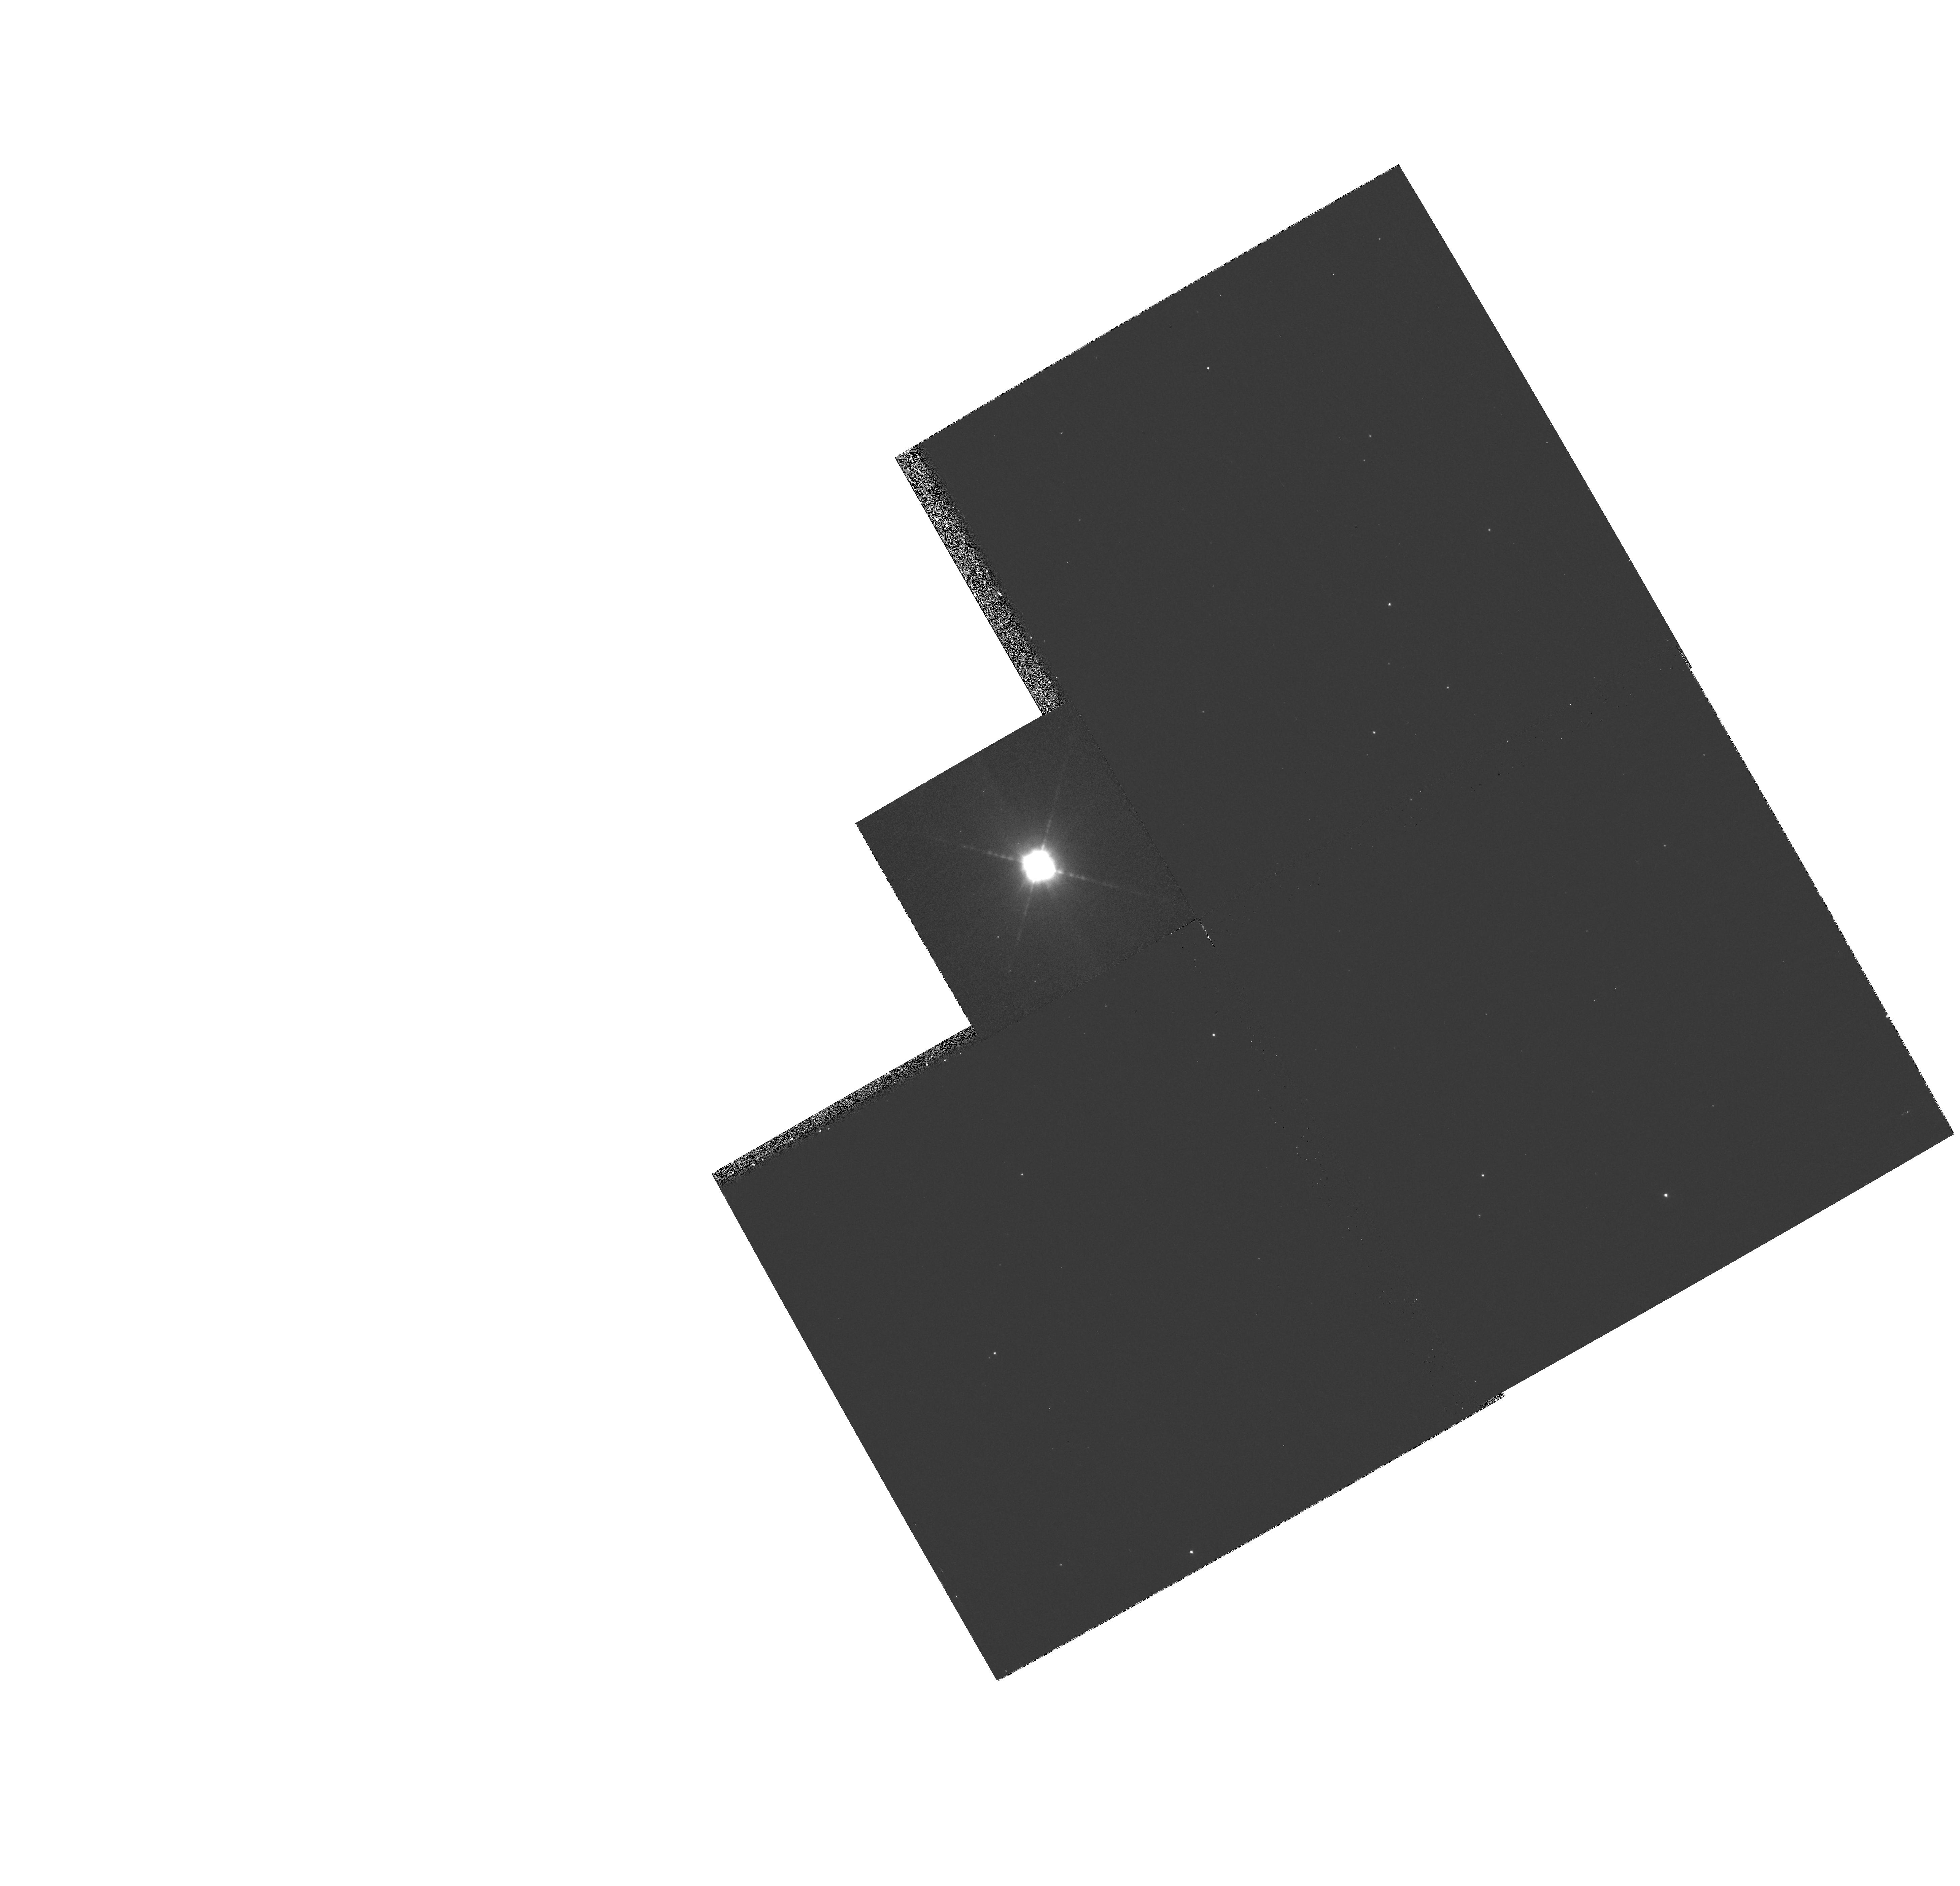
Target: HD44179
Instrument: WFPC2/PC
Filter: F467M
Exposure: 9 min
Observation ID: hst_7297_01_wfpc2_pc_f467m_u50c01

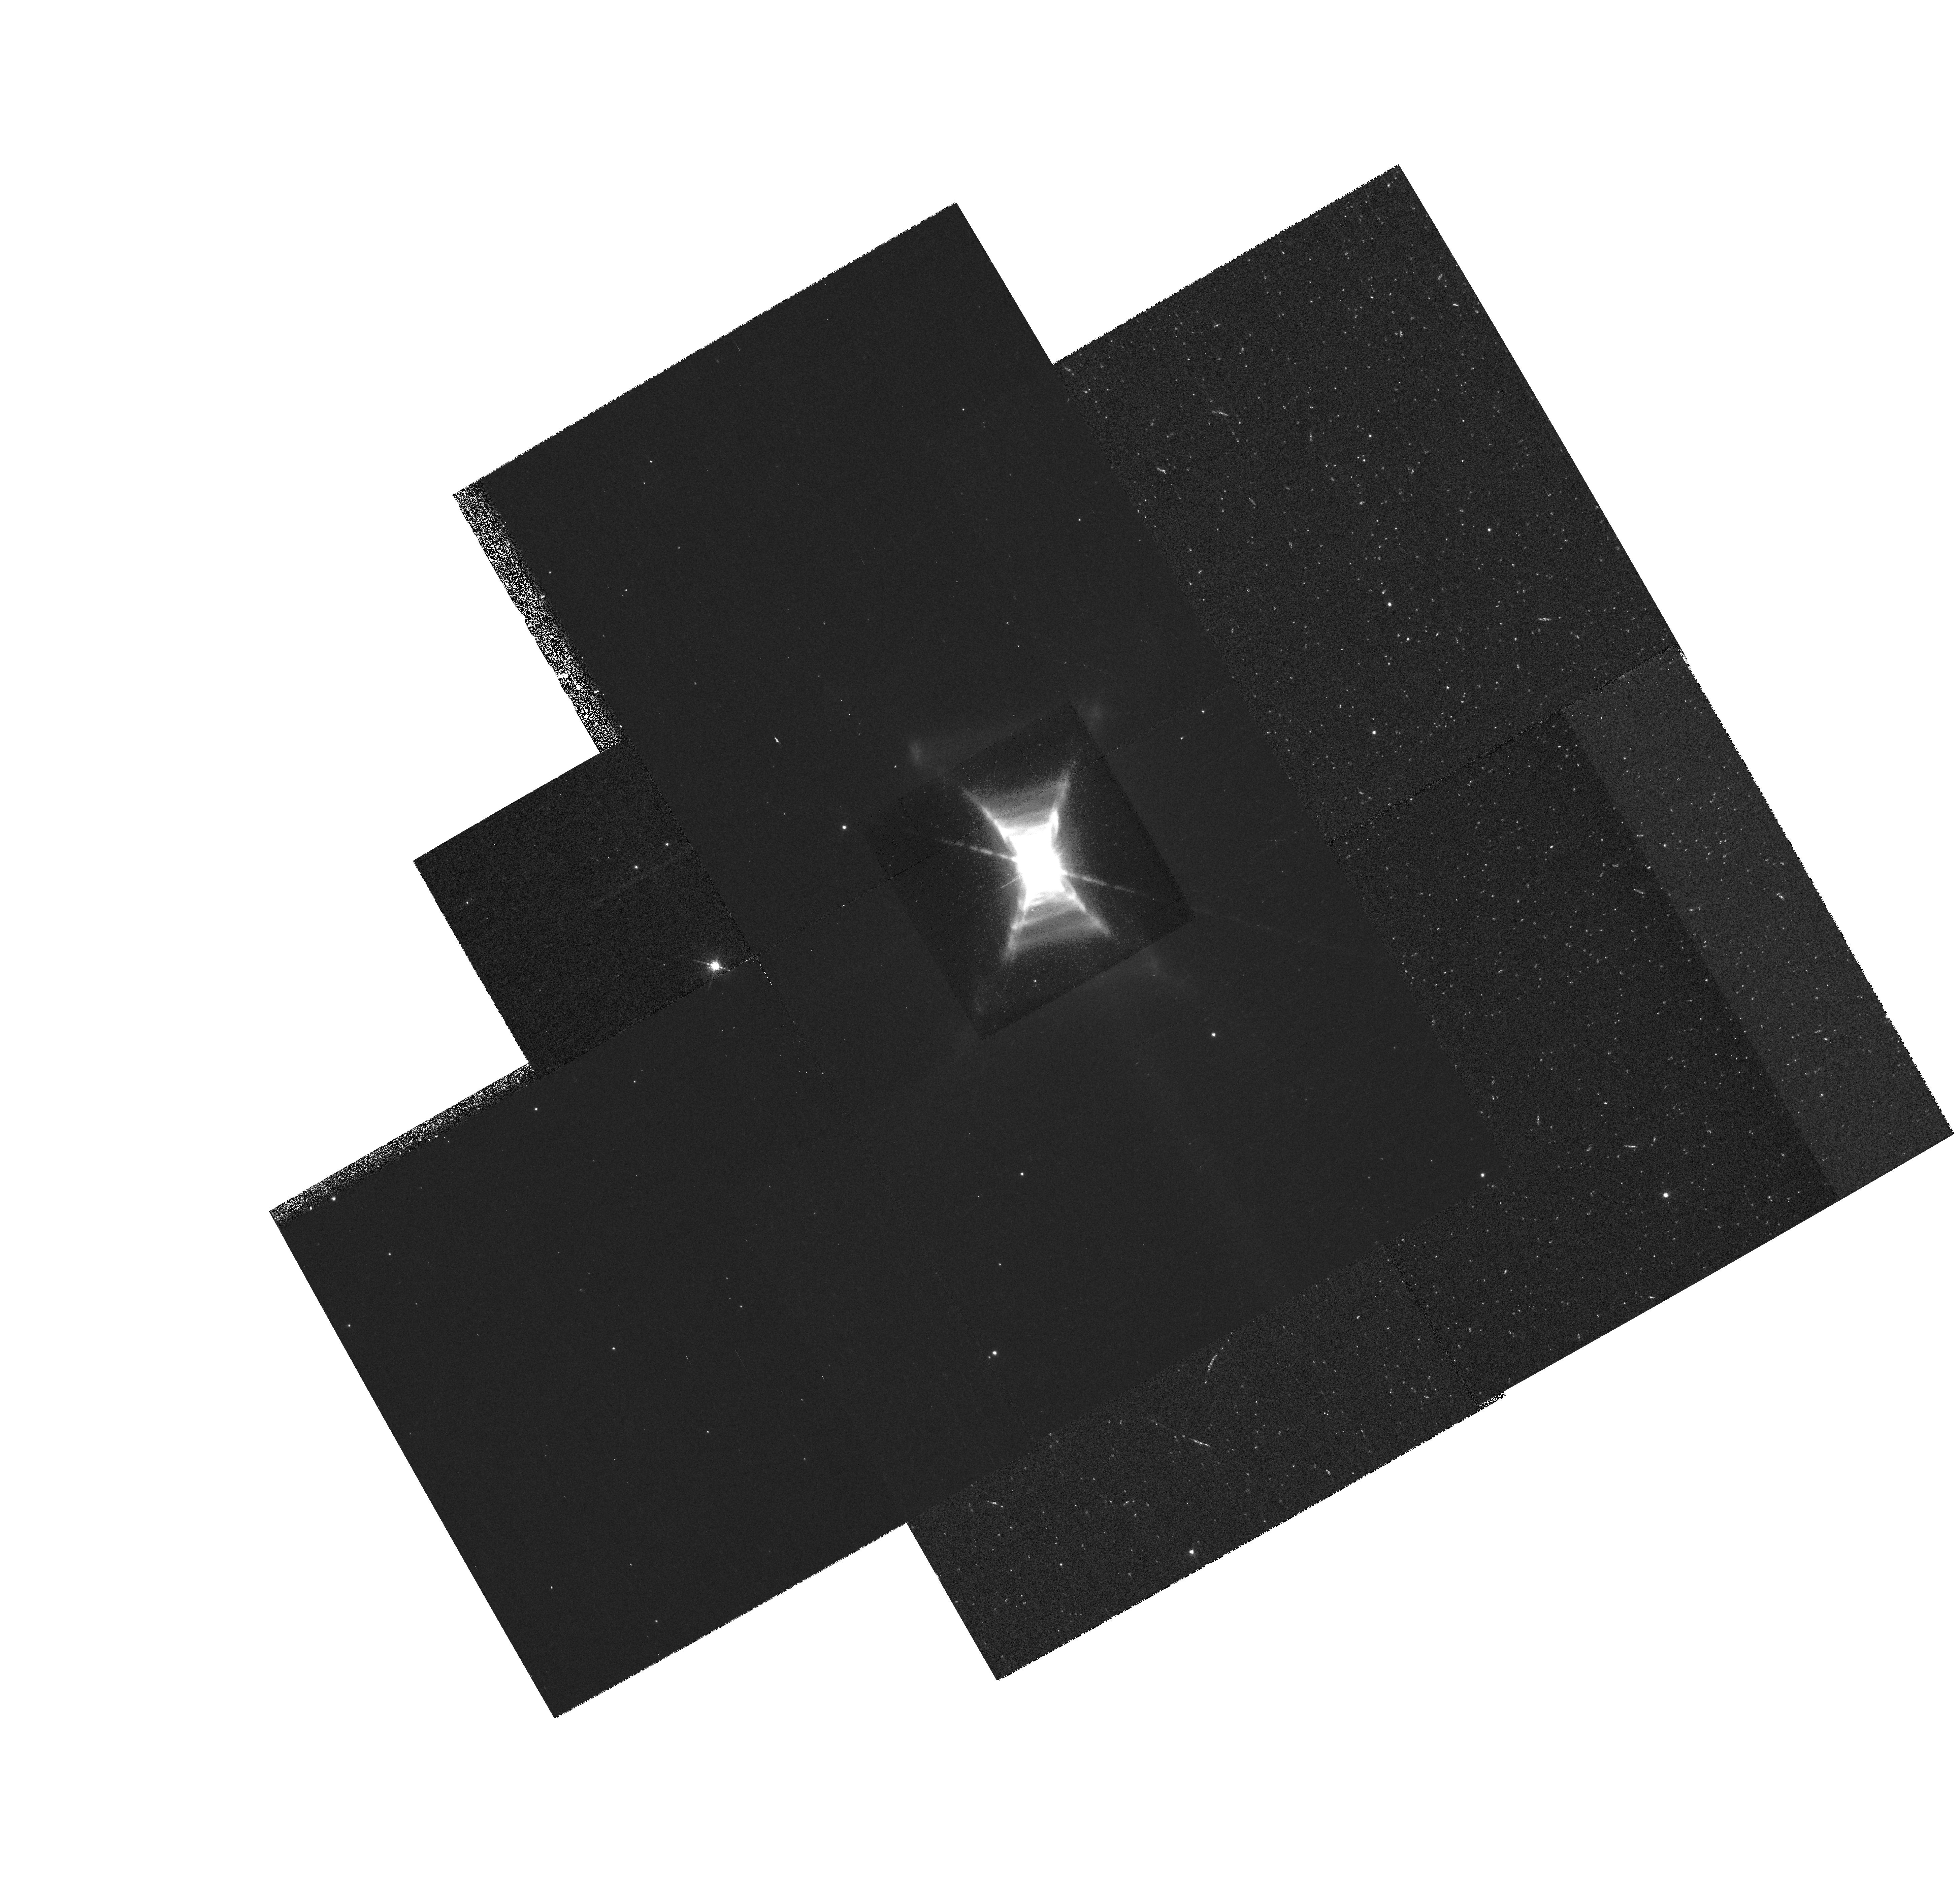
Target: HD44179
Instrument: WFPC2/PC
Filter: F588N
Exposure: 22 min
Observation ID: hst_7297_01_wfpc2_pc_f588n_u50c01

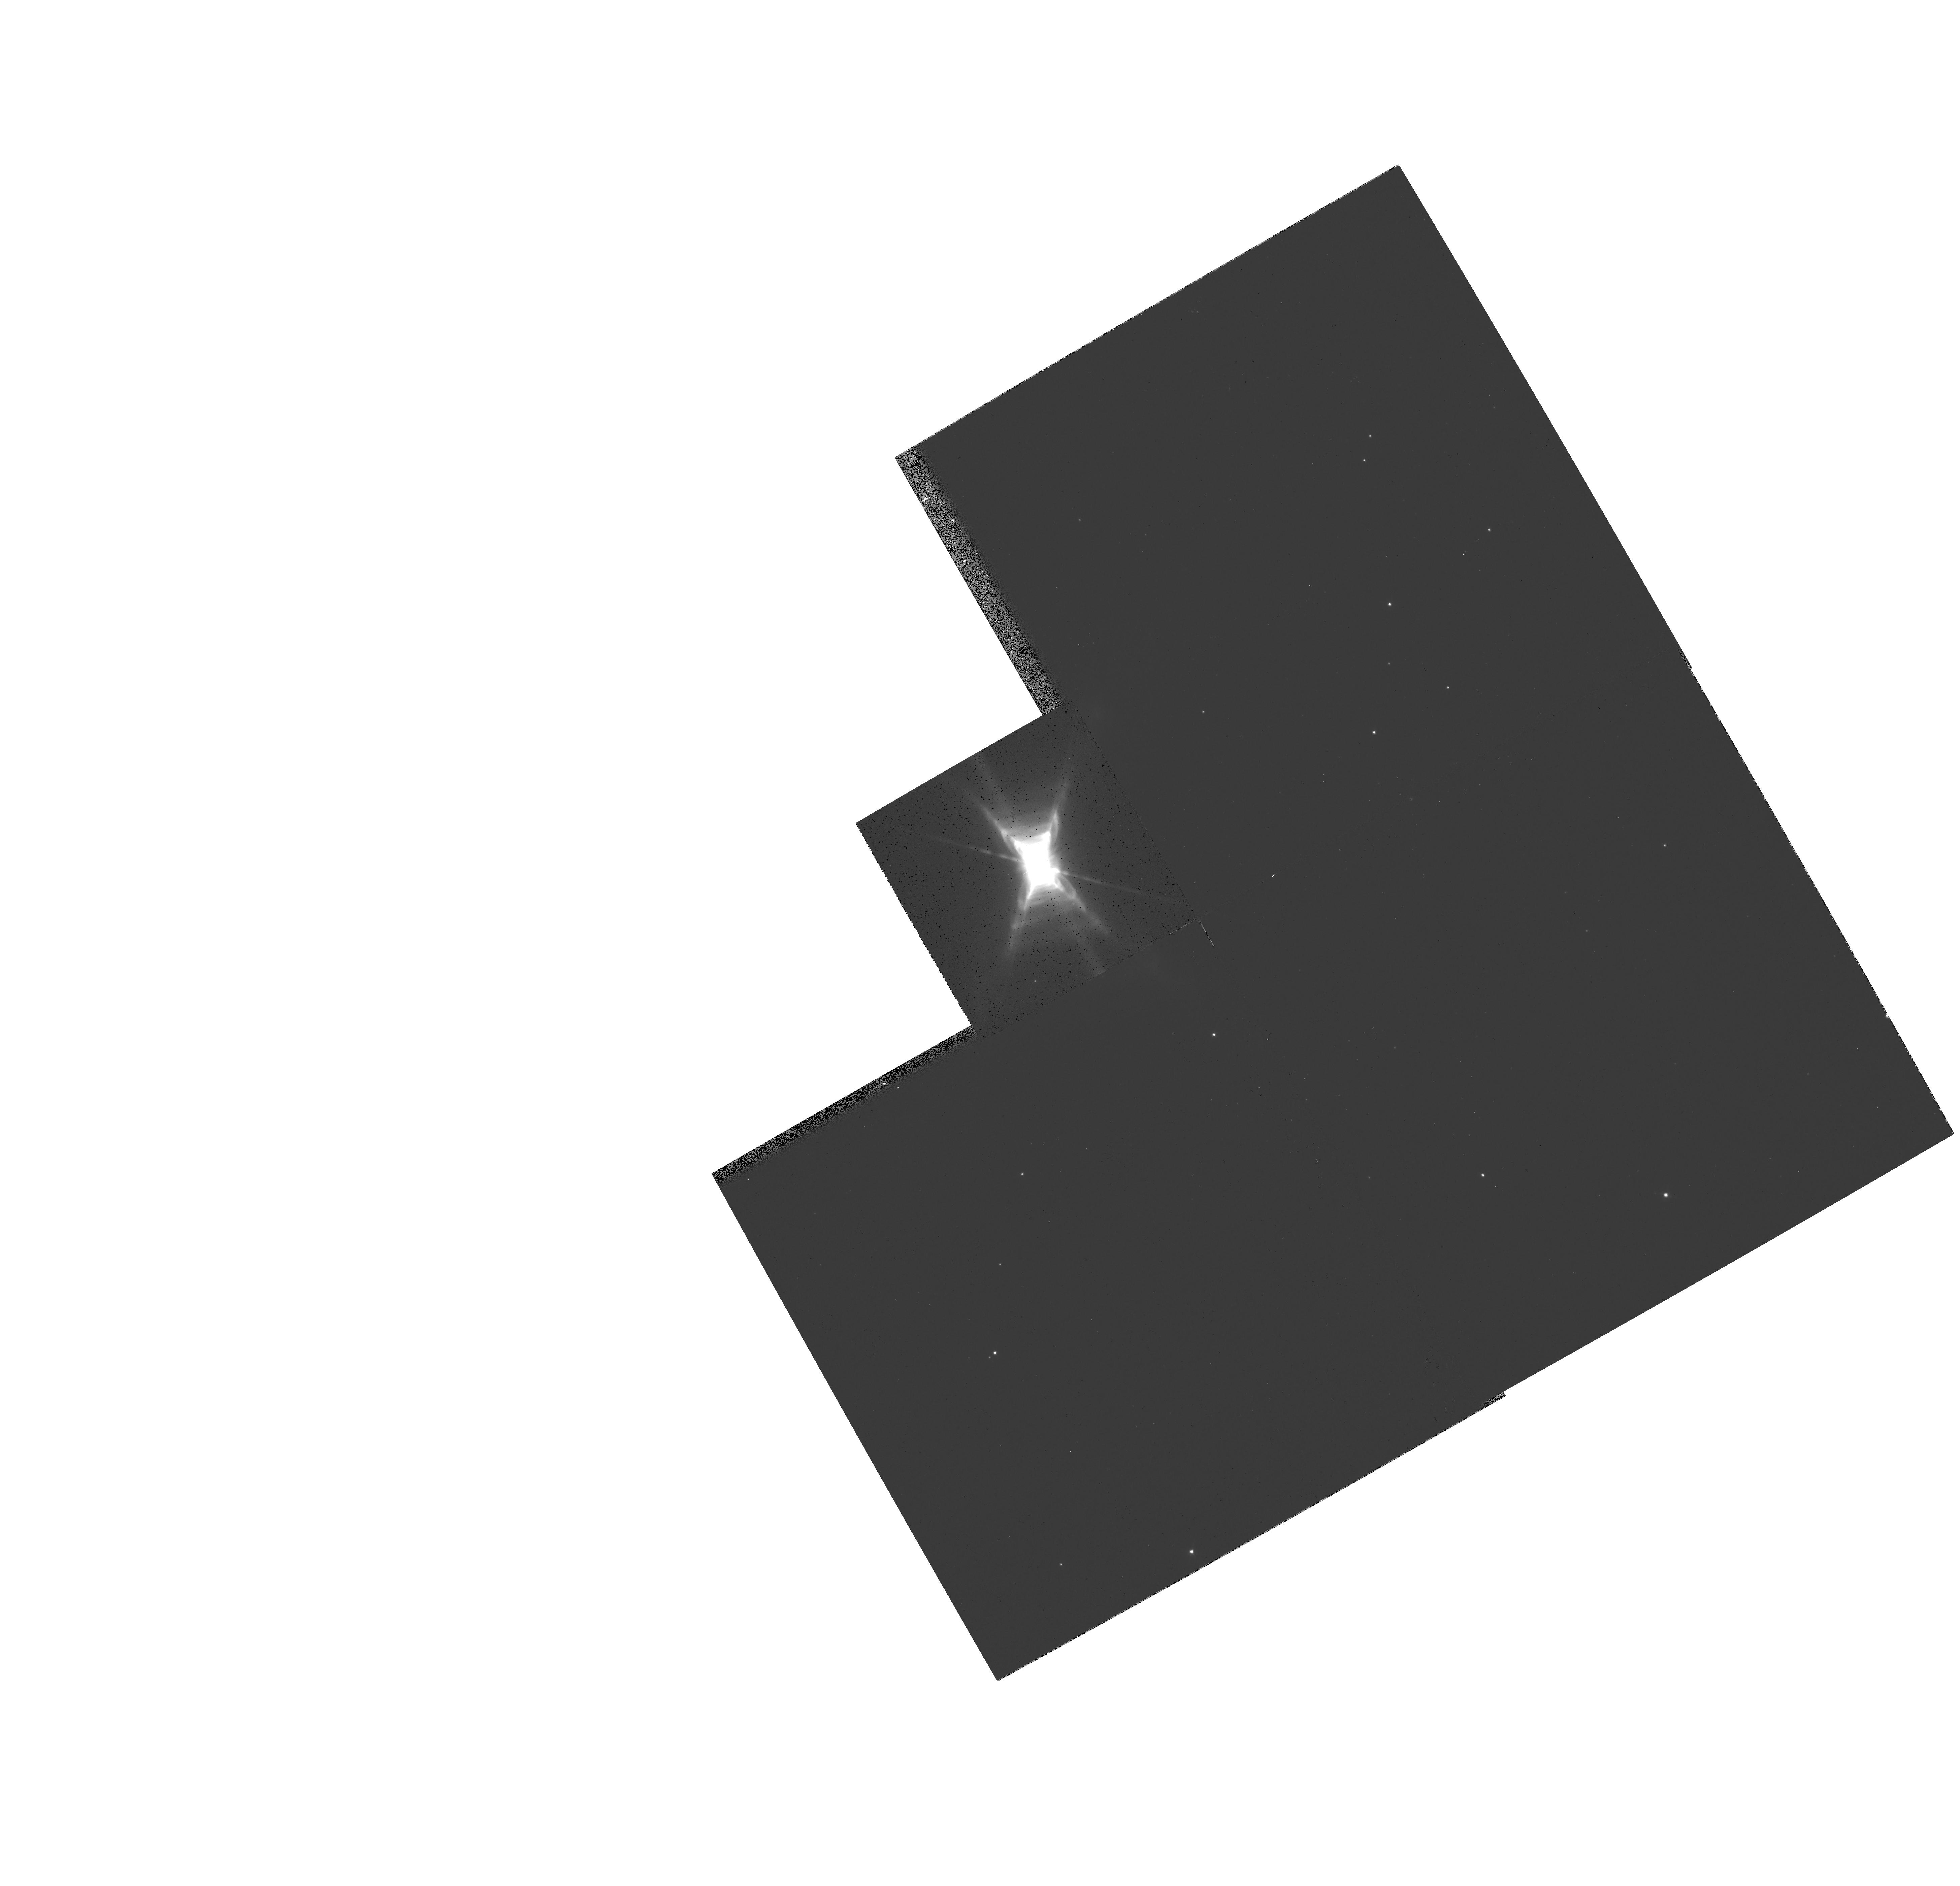
Target: HD44179
Instrument: WFPC2/PC
Filter: F622W
Exposure: 1 min
Observation ID: hst_7297_01_wfpc2_pc_f622w_u50c01

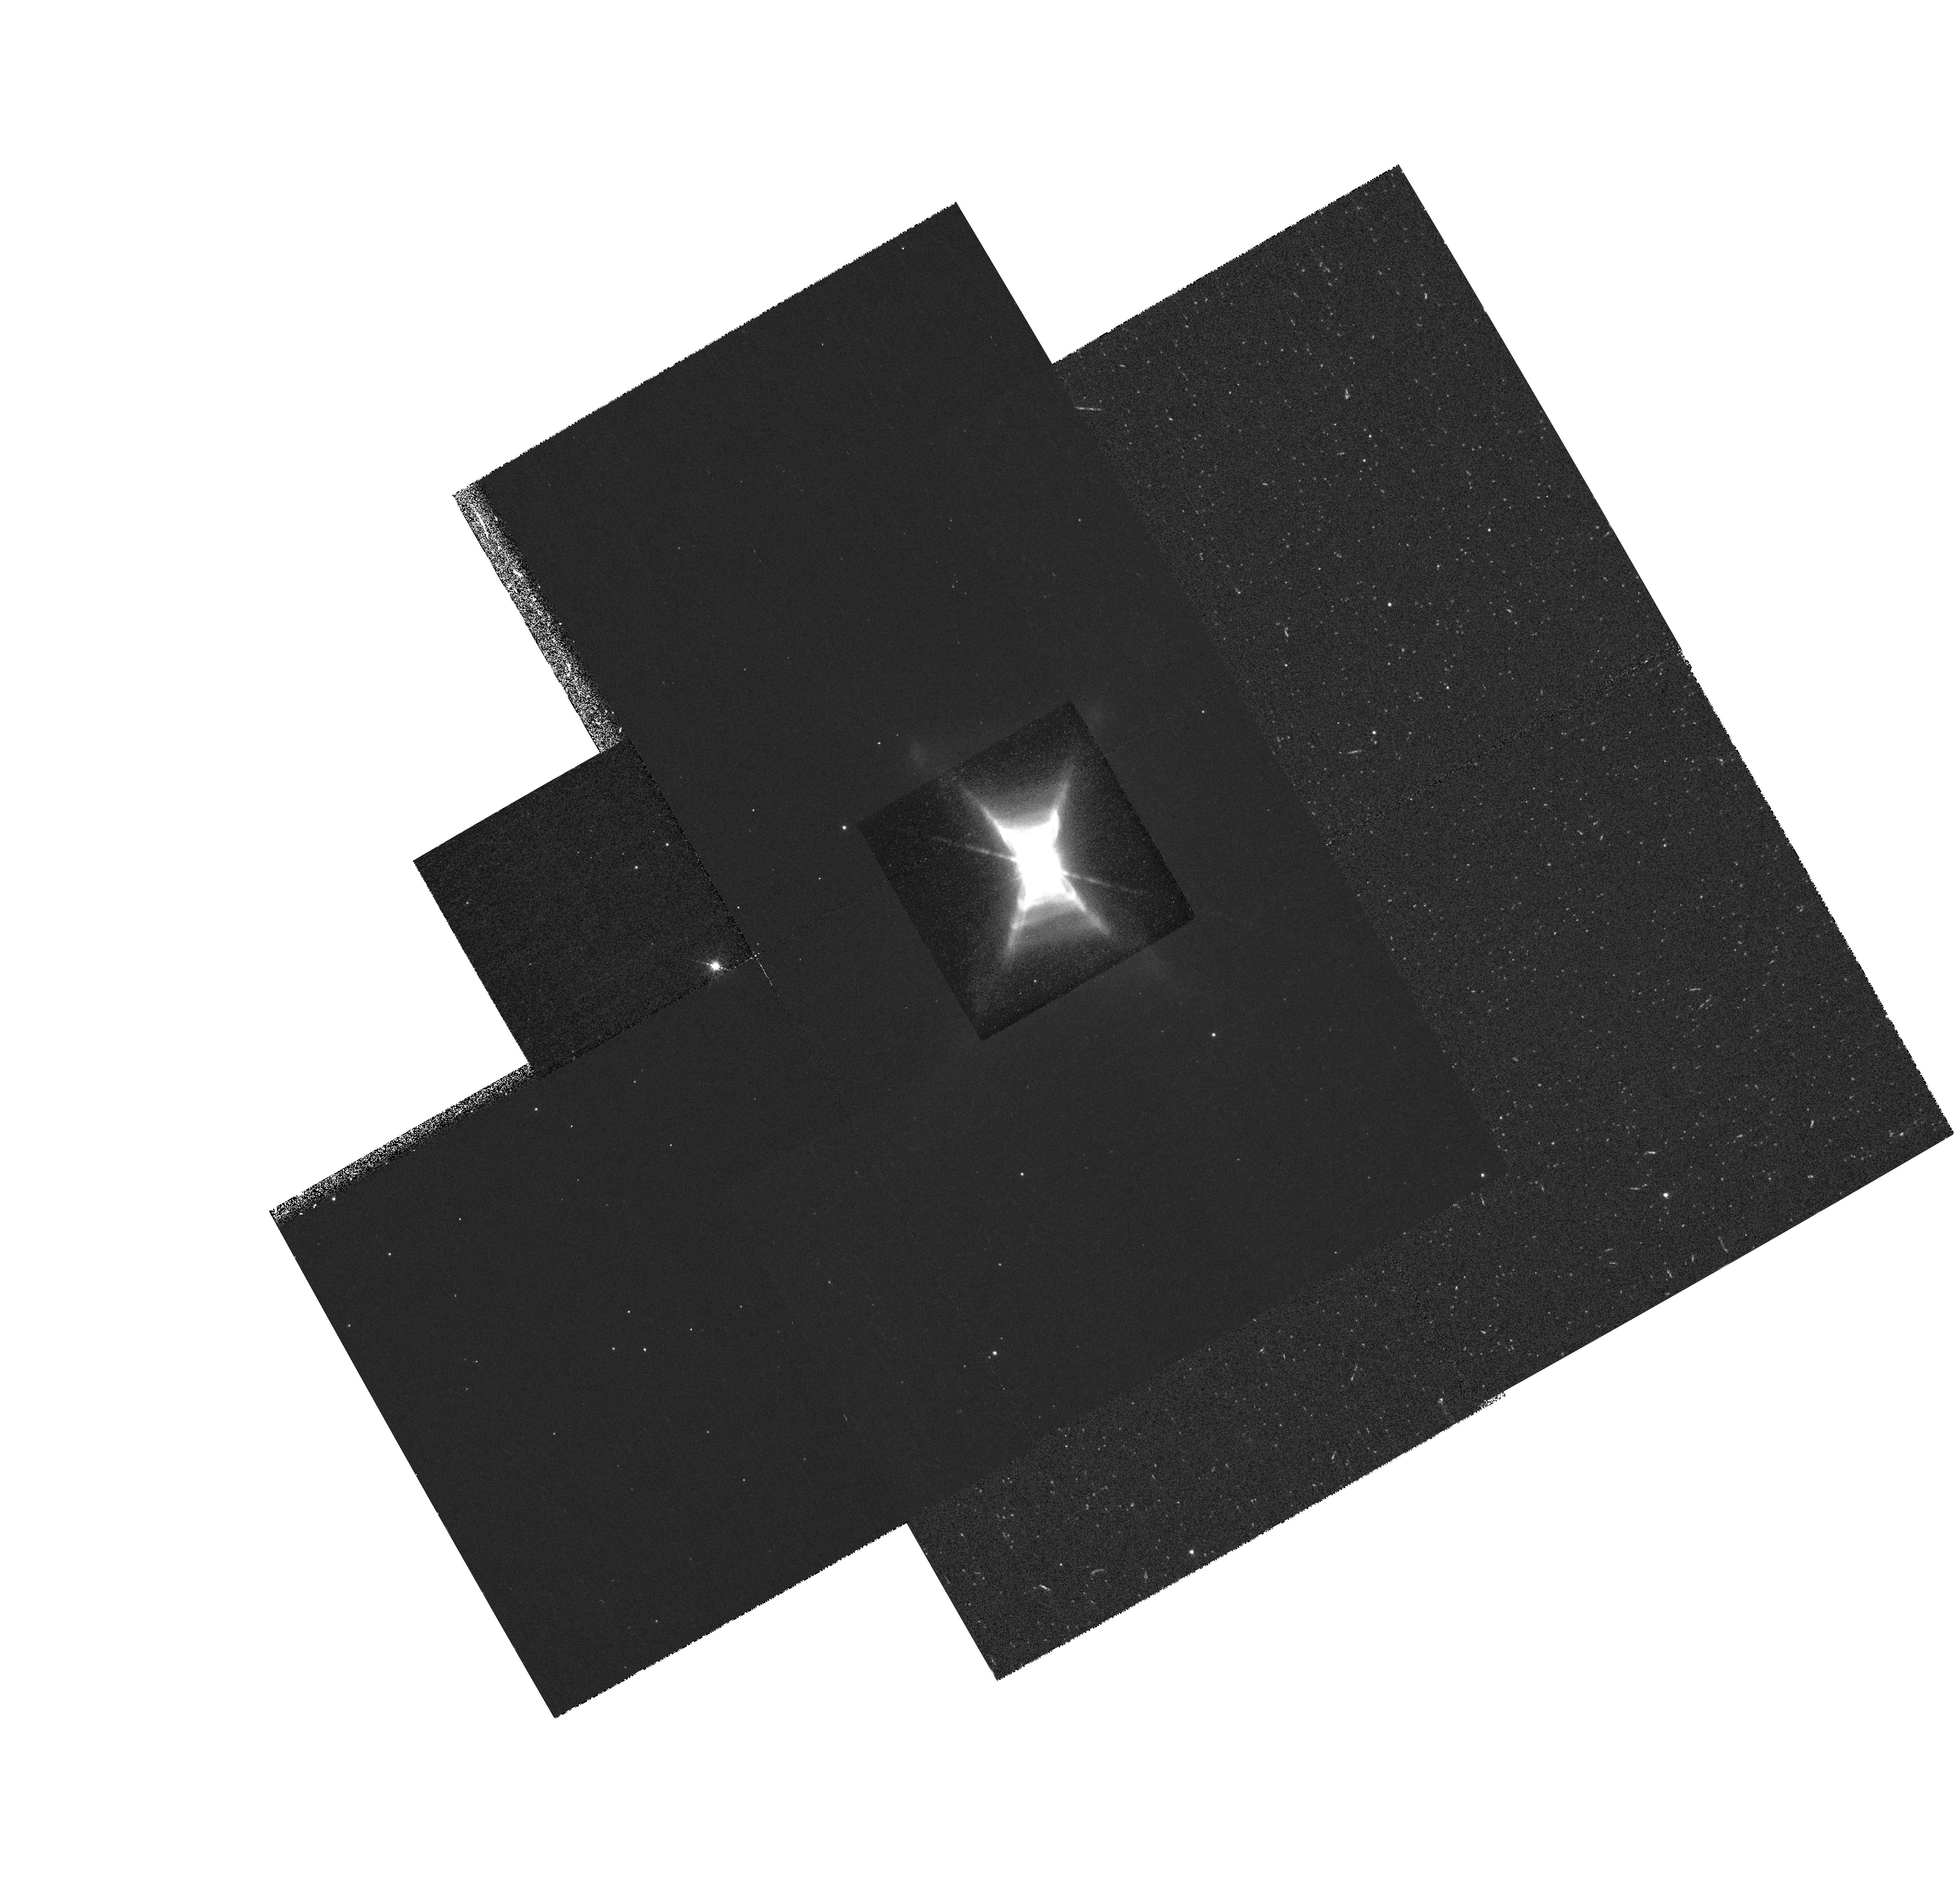
Target: HD44179
Instrument: WFPC2/PC
Filter: F631N
Exposure: 22 min
Observation ID: hst_7297_01_wfpc2_pc_f631n_u50c01

Understanding the Red Rectangle and its central binary HD 44179 (PI: Winckel, Hans Van)

The ``Red Rectangle'' is one of the nearest and best known of the proto-planetary nebulae. The central star (HD 44179) has recently left the AGB (within the past several hundred years) by ejecting a dense, dusty disk and surrounding optical and molecular envelope, and is now passing through spectral type A on its rapid evolution to higher temperatures. Moreover, the central star is a spectroscopic binary with a period of 319 days. We propose to exploit the high spatial resolution and coronographic capabilities of the WFPC2 and STIS instruments to investigate the molecule and dust formation processes in the Red Rectangle nebula and the influence of the changing nebular conditions on these processes from the inner dust disk to the outer regions. Our objective is to limit the potential identifications of the carriers of the many unique, and still unidentified, emission features in the optical spectrum of the nebula, through detailed morphological and spectroscopic studies of their spatial and spectral characteristics.